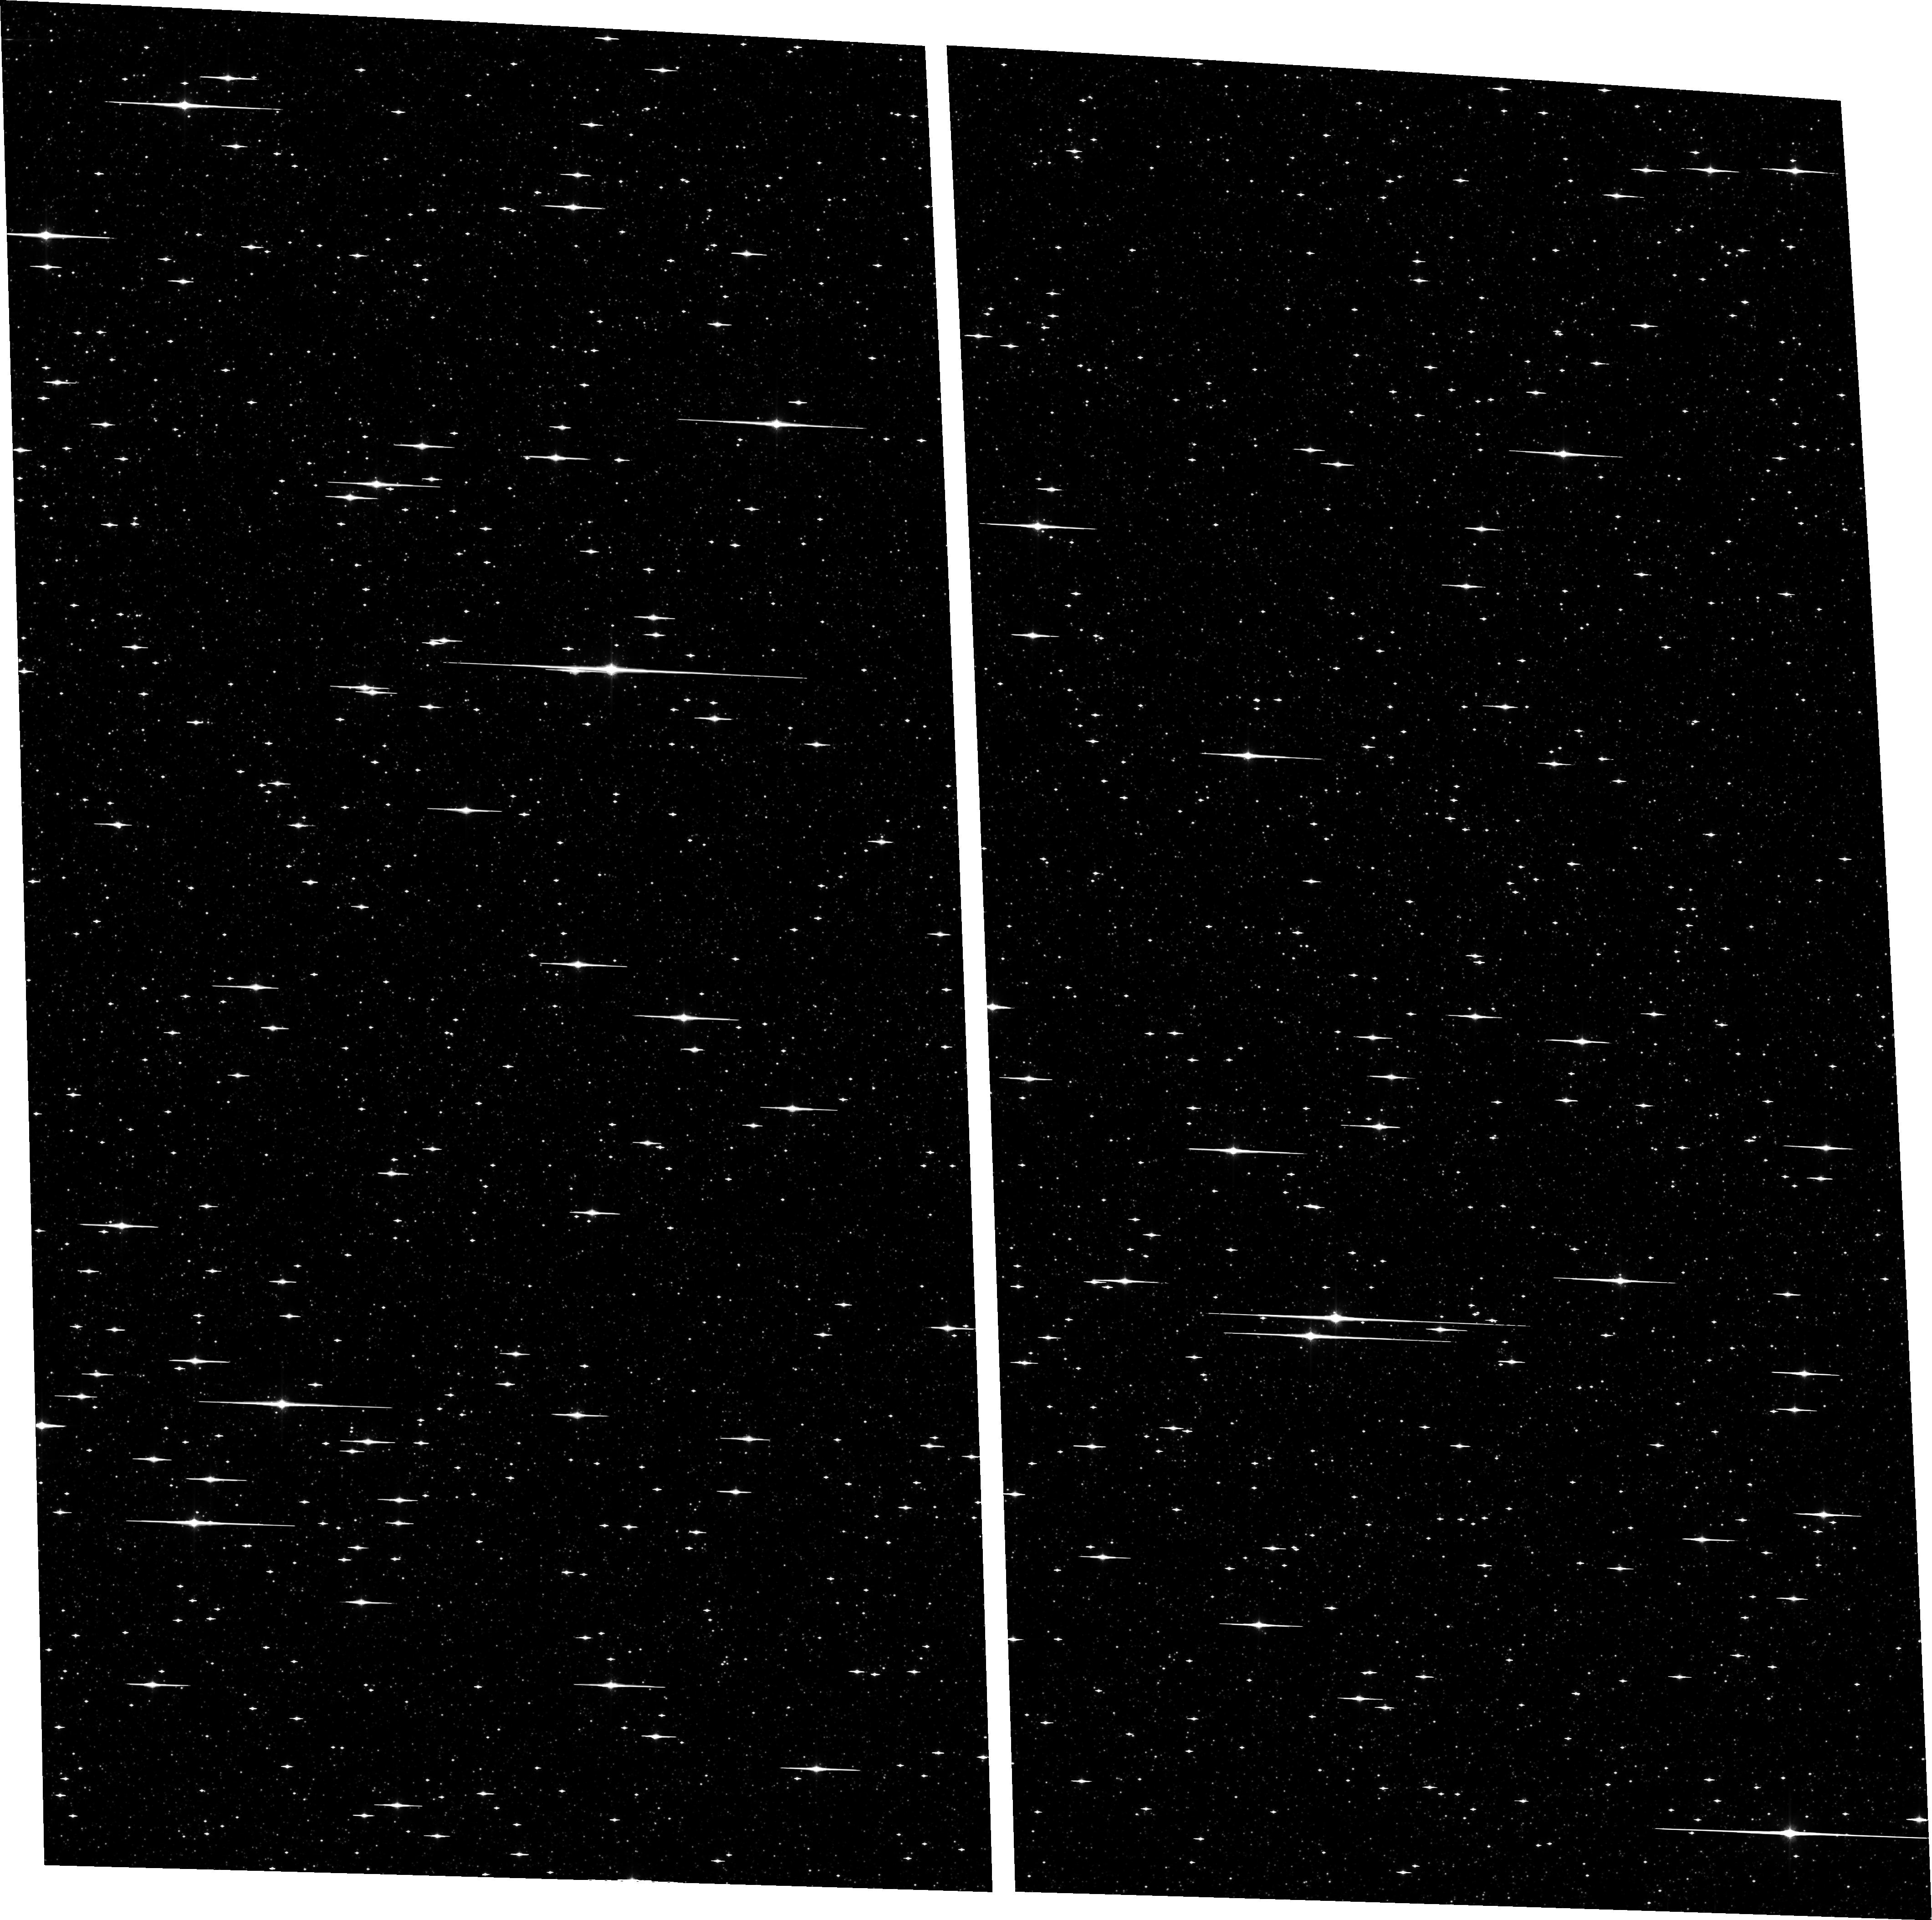
Target: BULGE-4. Instrument: ACS/WFC. Filter: F814W. Exposure: 58 min. Observation ID: hst_10466_01_acs_wfc_f814w_j9ev01

The Galactic Bulge Deep Field: A Planetary Transit Survey and Very Deep Stellar Mass Function (PI: Sahu, Kailash C.)

We propose to observe a Galactic bulge field continuously with ACS/WFC over a 7-day period. We will monitor ~167, 000 F, G, and K dwarfs down to V=23, in order to detect transits by orbiting Jovian planets. If the frequency of "hot Jupiters" is similar to that in the solar neighborhood, we will detect over 100 planets, more than doubling the number of extrasolar planets known. For the brighter stars with transits, we will confirm the planetary nature of the companions through radial-velocity measurements using the 8-m VLT. We will determine the metallicities of most of the planet-bearing stars as well as a control sample, through follow-up VLT spectroscopy. The metallicities of the target stars range over more than 1.5 dex, allowing for a determination of the dependence of planet frequency upon metallicity- -a crucial element in understanding planet formation. We will be able to discriminate between the equally numerous disk and bulge stars via proper motions. Hence we will determine, for the first time, the frequencies of planets in two entirely different stellar populations. We will also determine for the first time the distribution of planetary radii for extrasolar planets for both these populations. Parallel observations with NICMOS will provide ultra-deep near-infrared images of a nearby bulge field, which will be used to determine the stellar luminosity and mass functions down to the brown-dwarf regime. The data will also be useful for a variety of spinoff projects, including a census of variable stars and of hot white dwarfs in the bulge, and the metallicity distribution of bulge dwarfs.